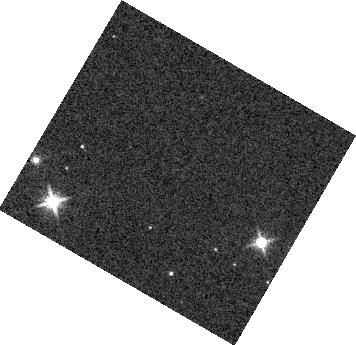
Target: KOI-7153. Instrument: WFC3/IR. Filter: F139M. Exposure: 2 min. Observation ID: hst_17505_03_wfc3_ir_f139m_if8l03

Constraining dark matter near the Galactic plane with precisely timed eclipsing binary stars (PI: Chakrabarti, Sukanya)

Measuring the accelerations of stars that live within the gravitational potential of the Galaxy using precise, time-series observations gives the most precise probe of the mass distribution, including the dark matter. For more than a century, astronomers have estimated the accelerations of stars in the Galaxy, assuming equilibrium. Evidence that our Galaxy is out of equilibrium has snowballed in recent years. Acceleration measurements have recently become possible from analysis of pulsar timing observations. These very small accelerations (~ few cm/s/decade) hold the key to mapping the spatial density of dark matter on sub-galactic scales, thereby constraining the nature of dark matter, including the possibility of a dark matter disk. Our observations will effectively double the sample of acceleration measurements and extend them to a new kind of clock - eclipsing binaries (EBs). Acceleration mechanisms induce a period drift for EBs, manifesting as a deviation in the eclipse mid-point time from a linear ephemeris. Mid-eclipse times of EBs observed by the Kepler mission have been measured so precisely that we can now measure the shift in the eclipse mid-point time induced by the Galactic potential in the last decade. We request HST observations to measure the eclipses of four EBs from the Kepler field, which will provide the first eclipse timing measurement of the mid-plane density (also known as the Oort limit) to 3-sigma. Together with the pulsar observations, we should obtain a 4-5 sigma measurement of the Oort limit, and a meaningful constraint on the local dark matter density.